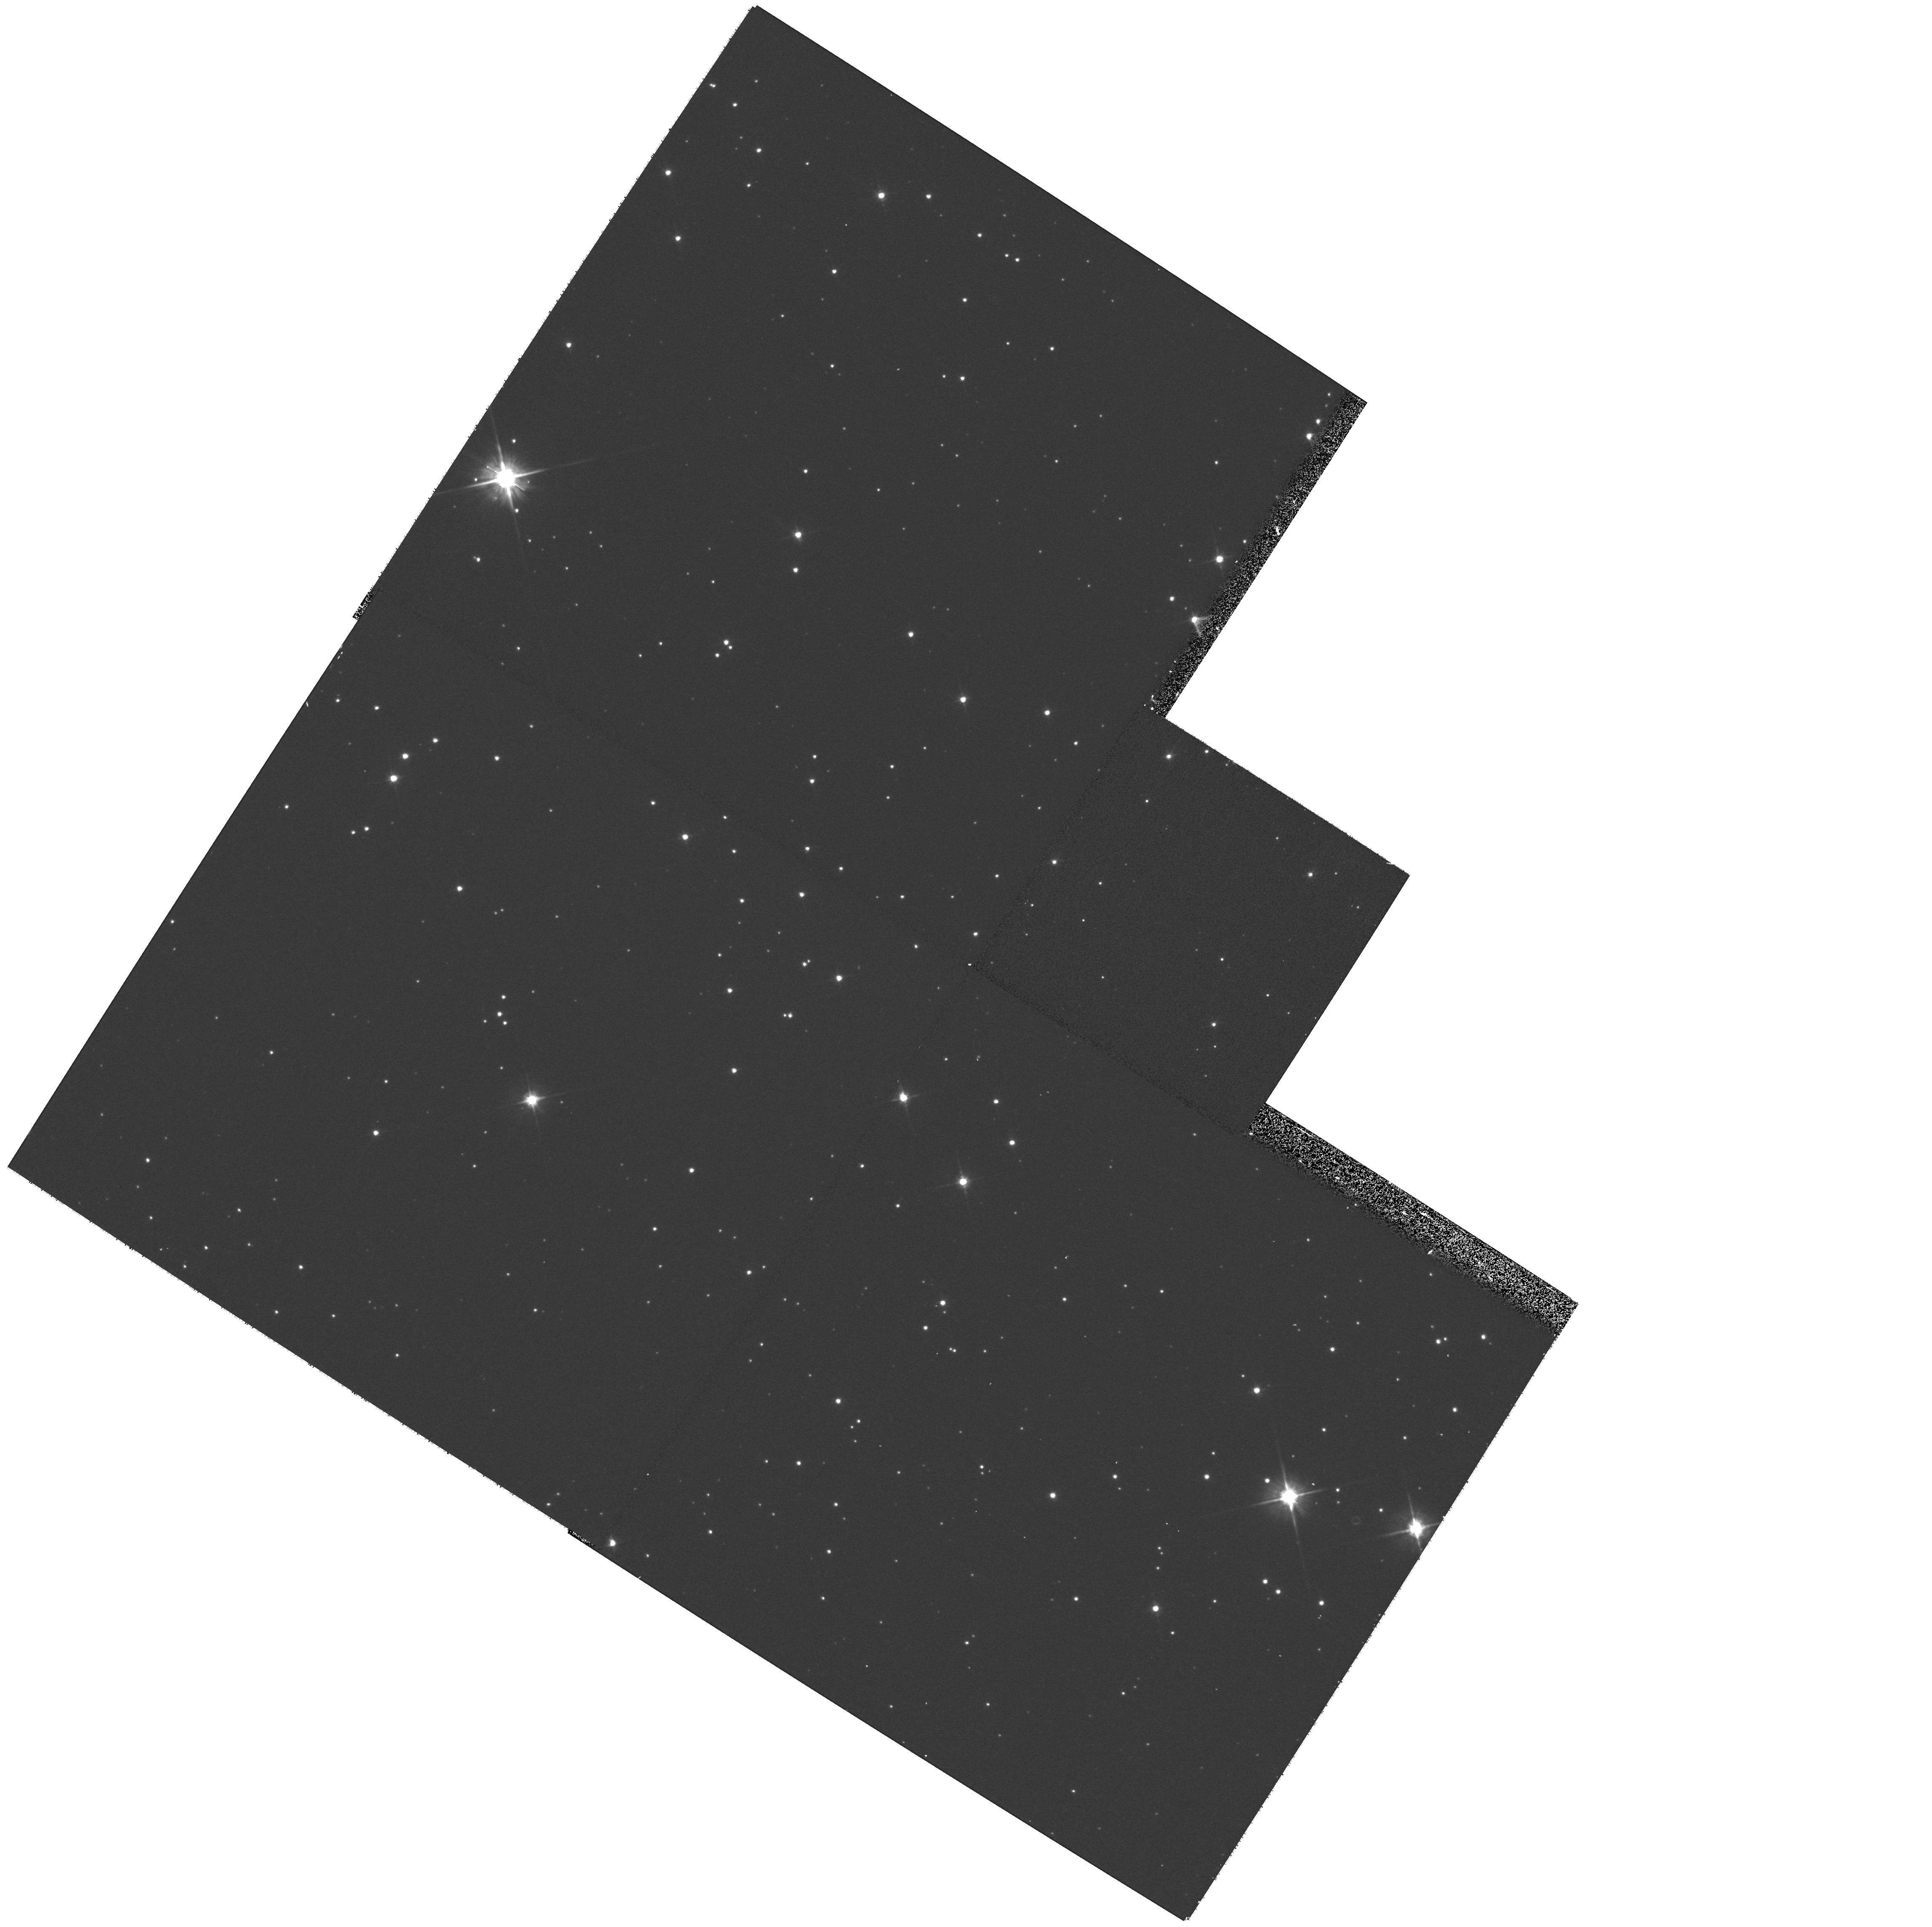
Target: IRAS18432-0149
Instrument: WFPC2/PC
Filter: F606W
Exposure: 9 min
Observation ID: hst_9101_02_wfpc2_pc_f606w_u6fq02

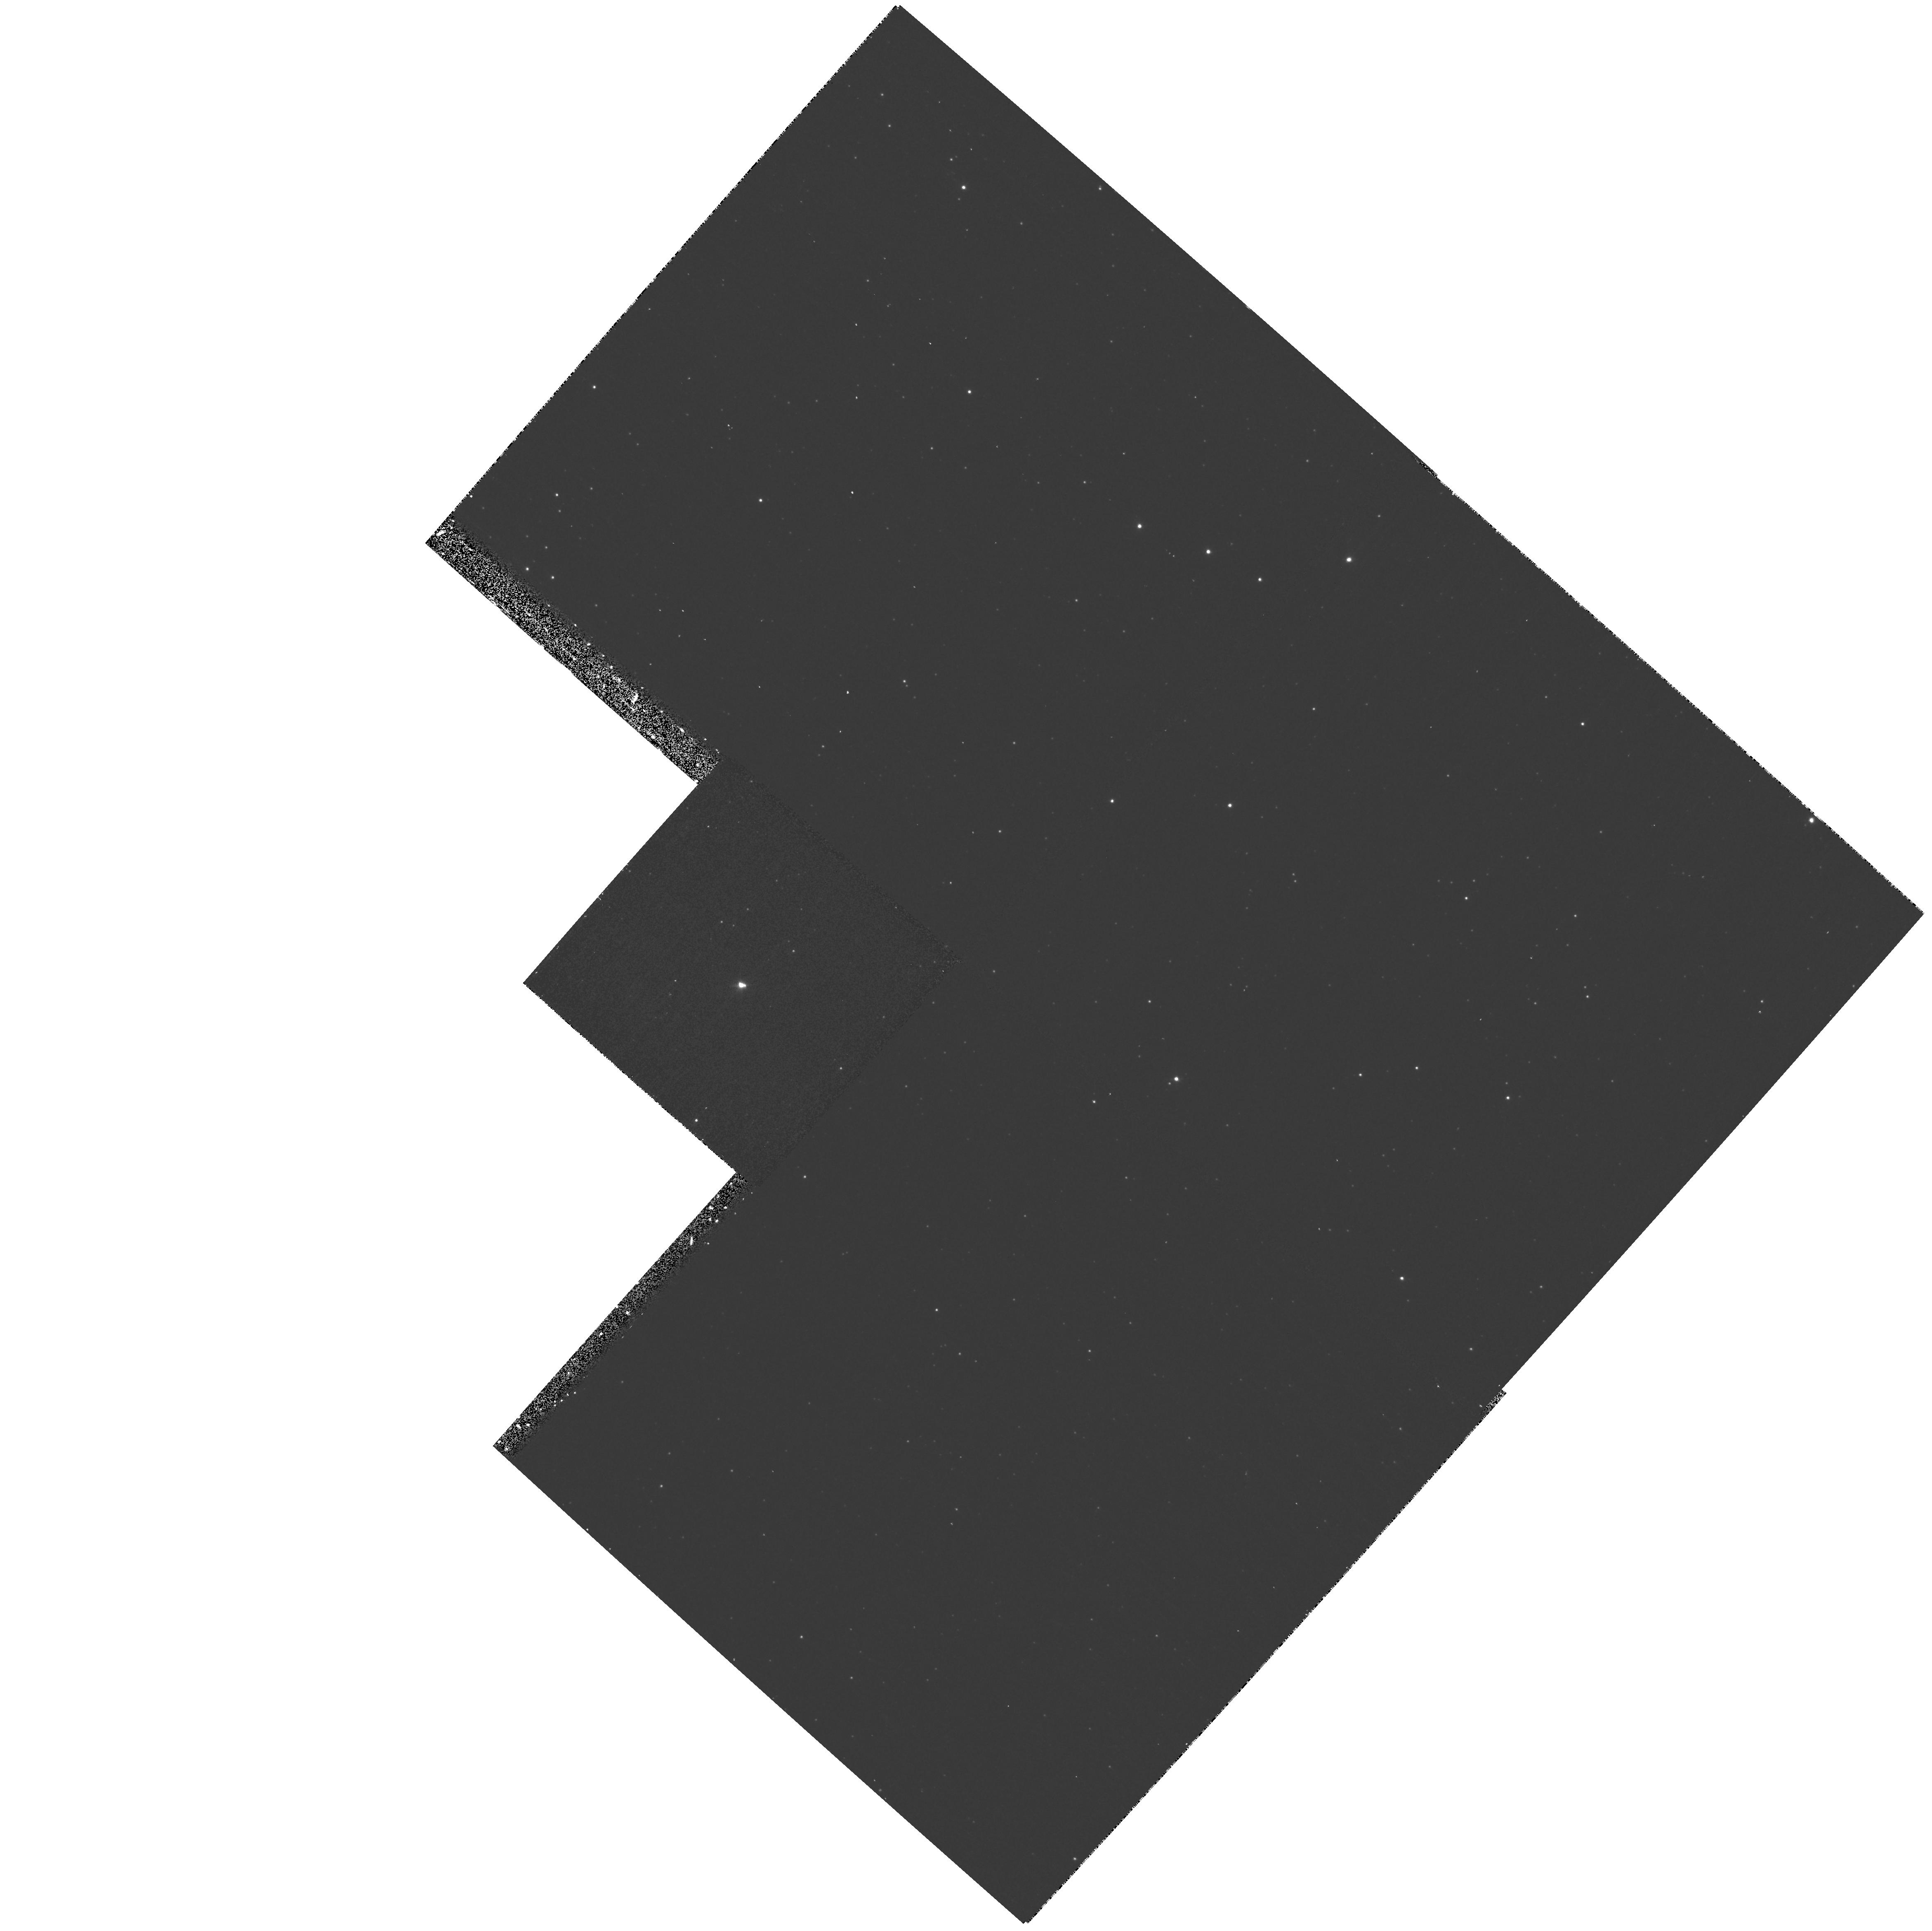
Target: IRAS16559-2957
Instrument: WFPC2/PC
Filter: F656N
Exposure: 9 min
Observation ID: hst_9101_06_wfpc2_pc_f656n_u6fq06

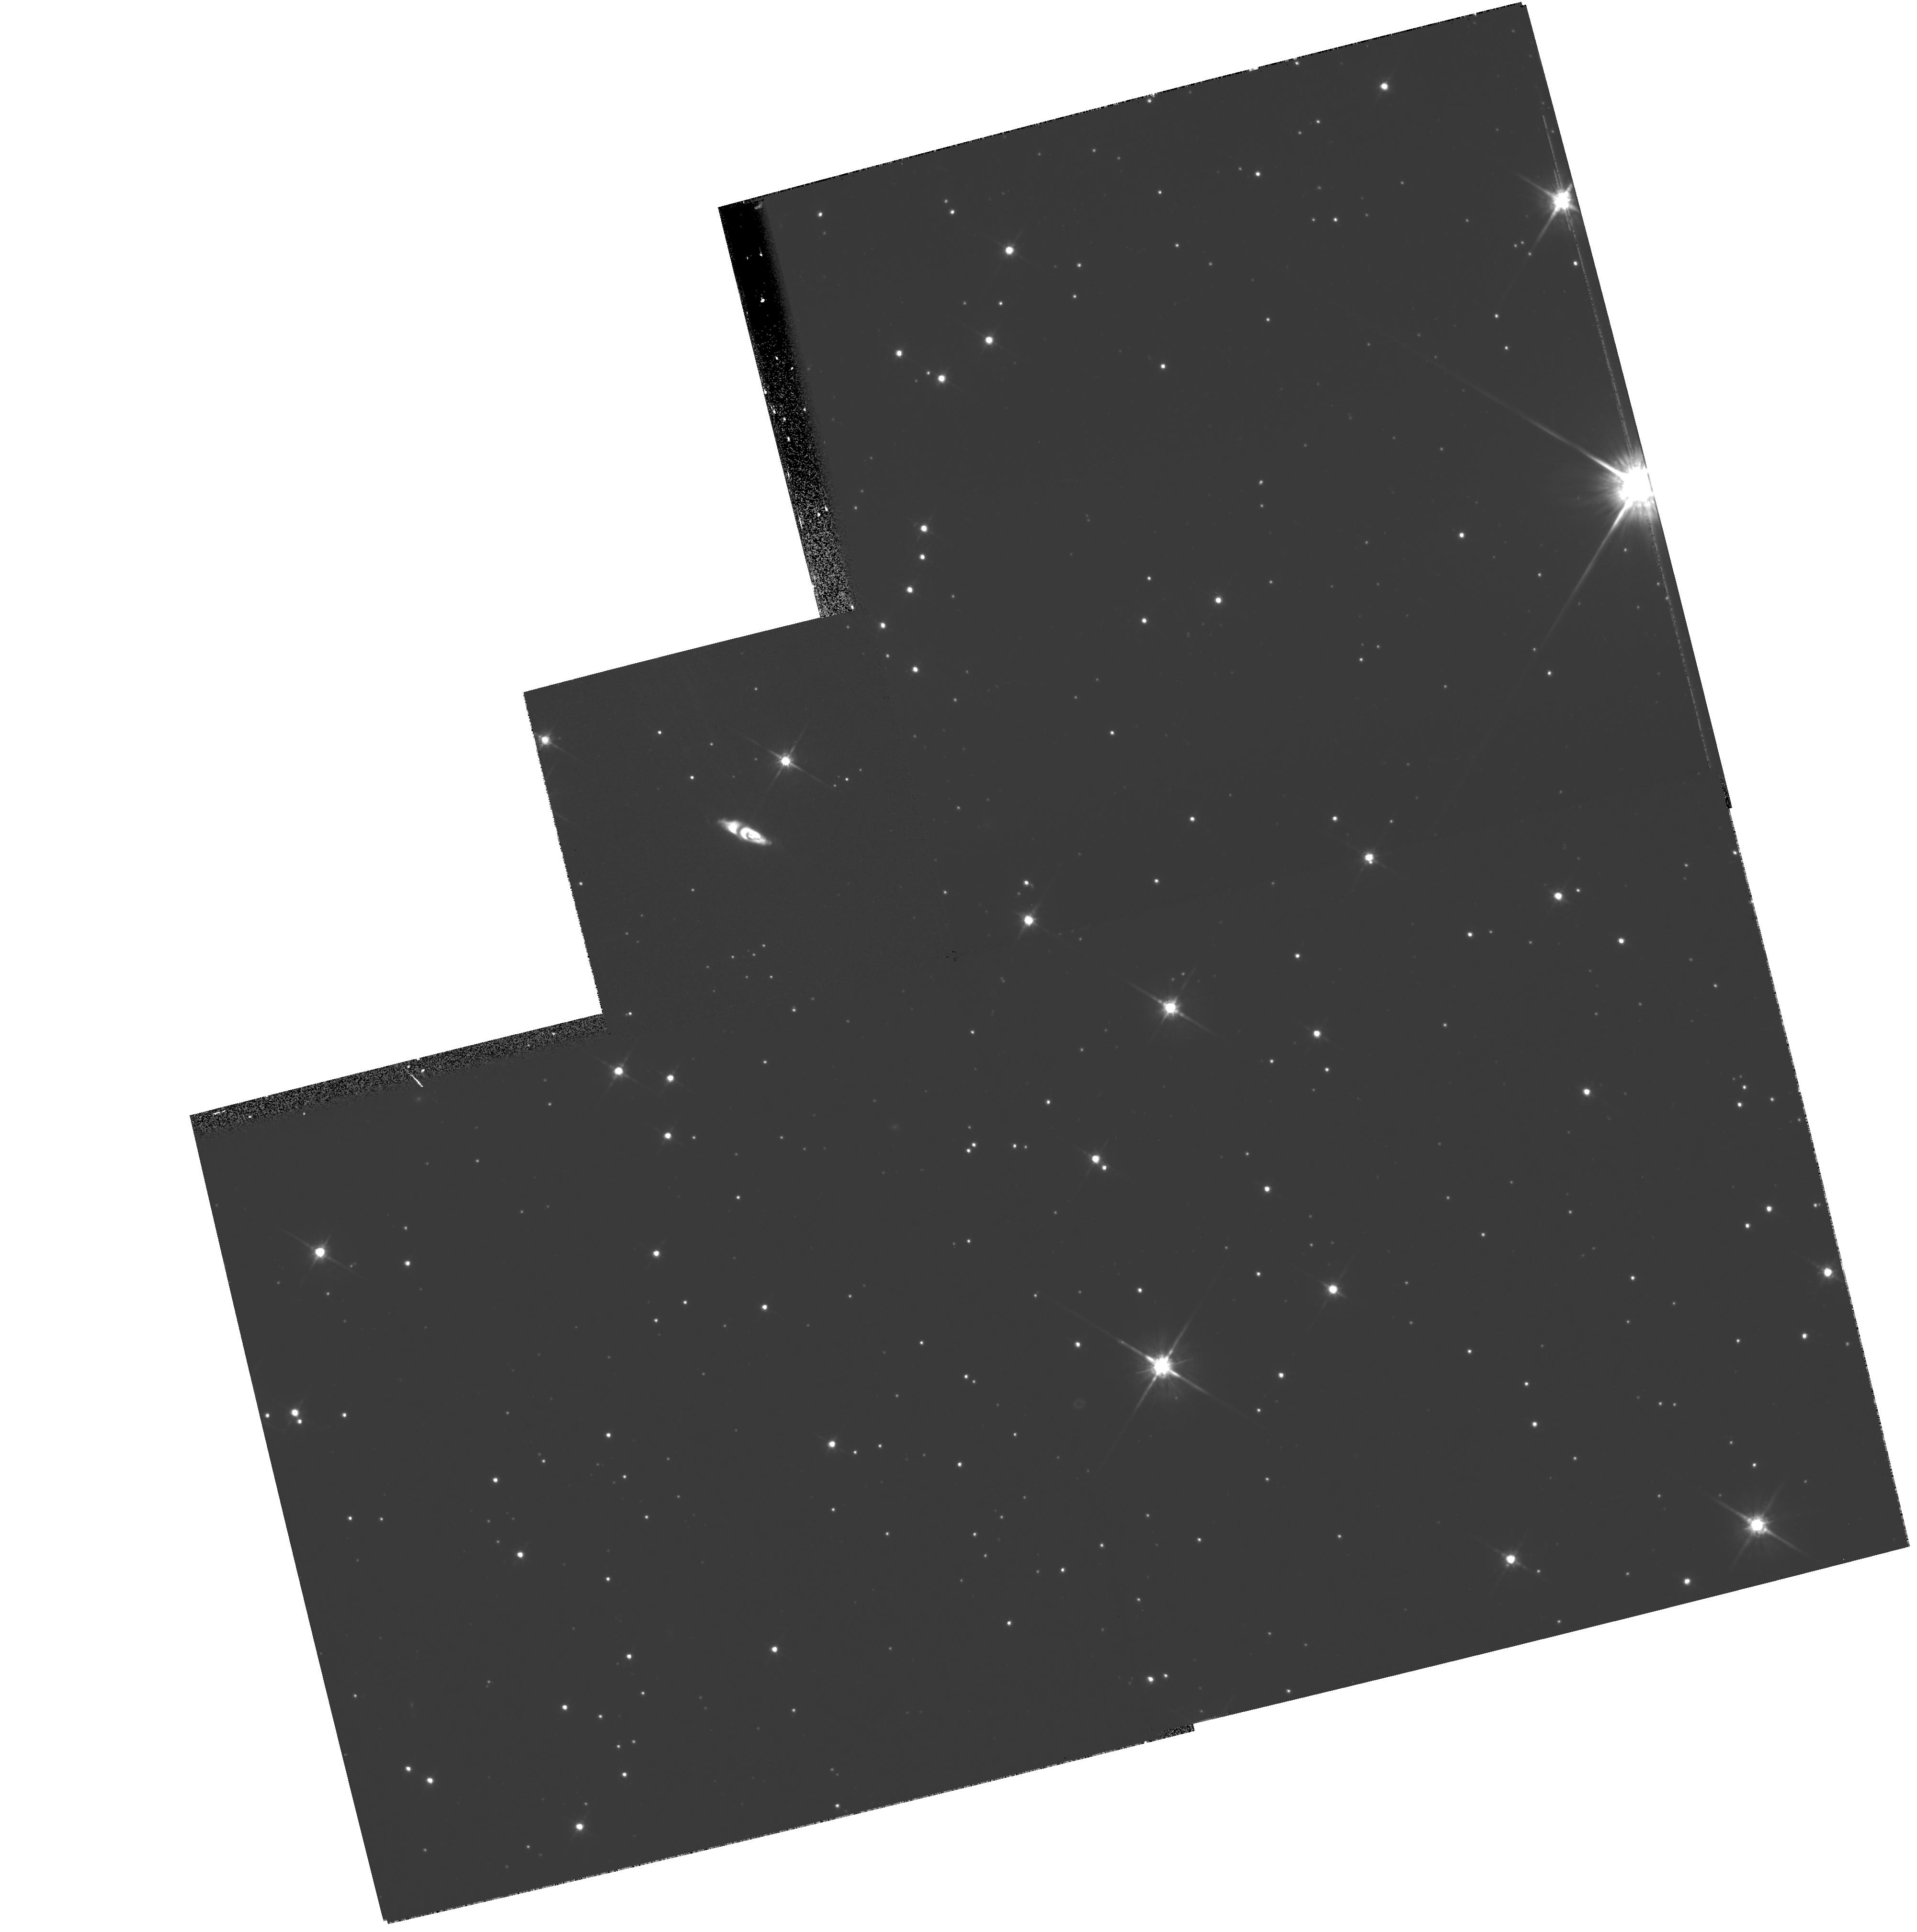
Target: IRAS22036+5306
Instrument: WFPC2/PC
Filter: F814W
Exposure: 9 min
Observation ID: hst_9101_17_wfpc2_pc_f814w_u6fq17

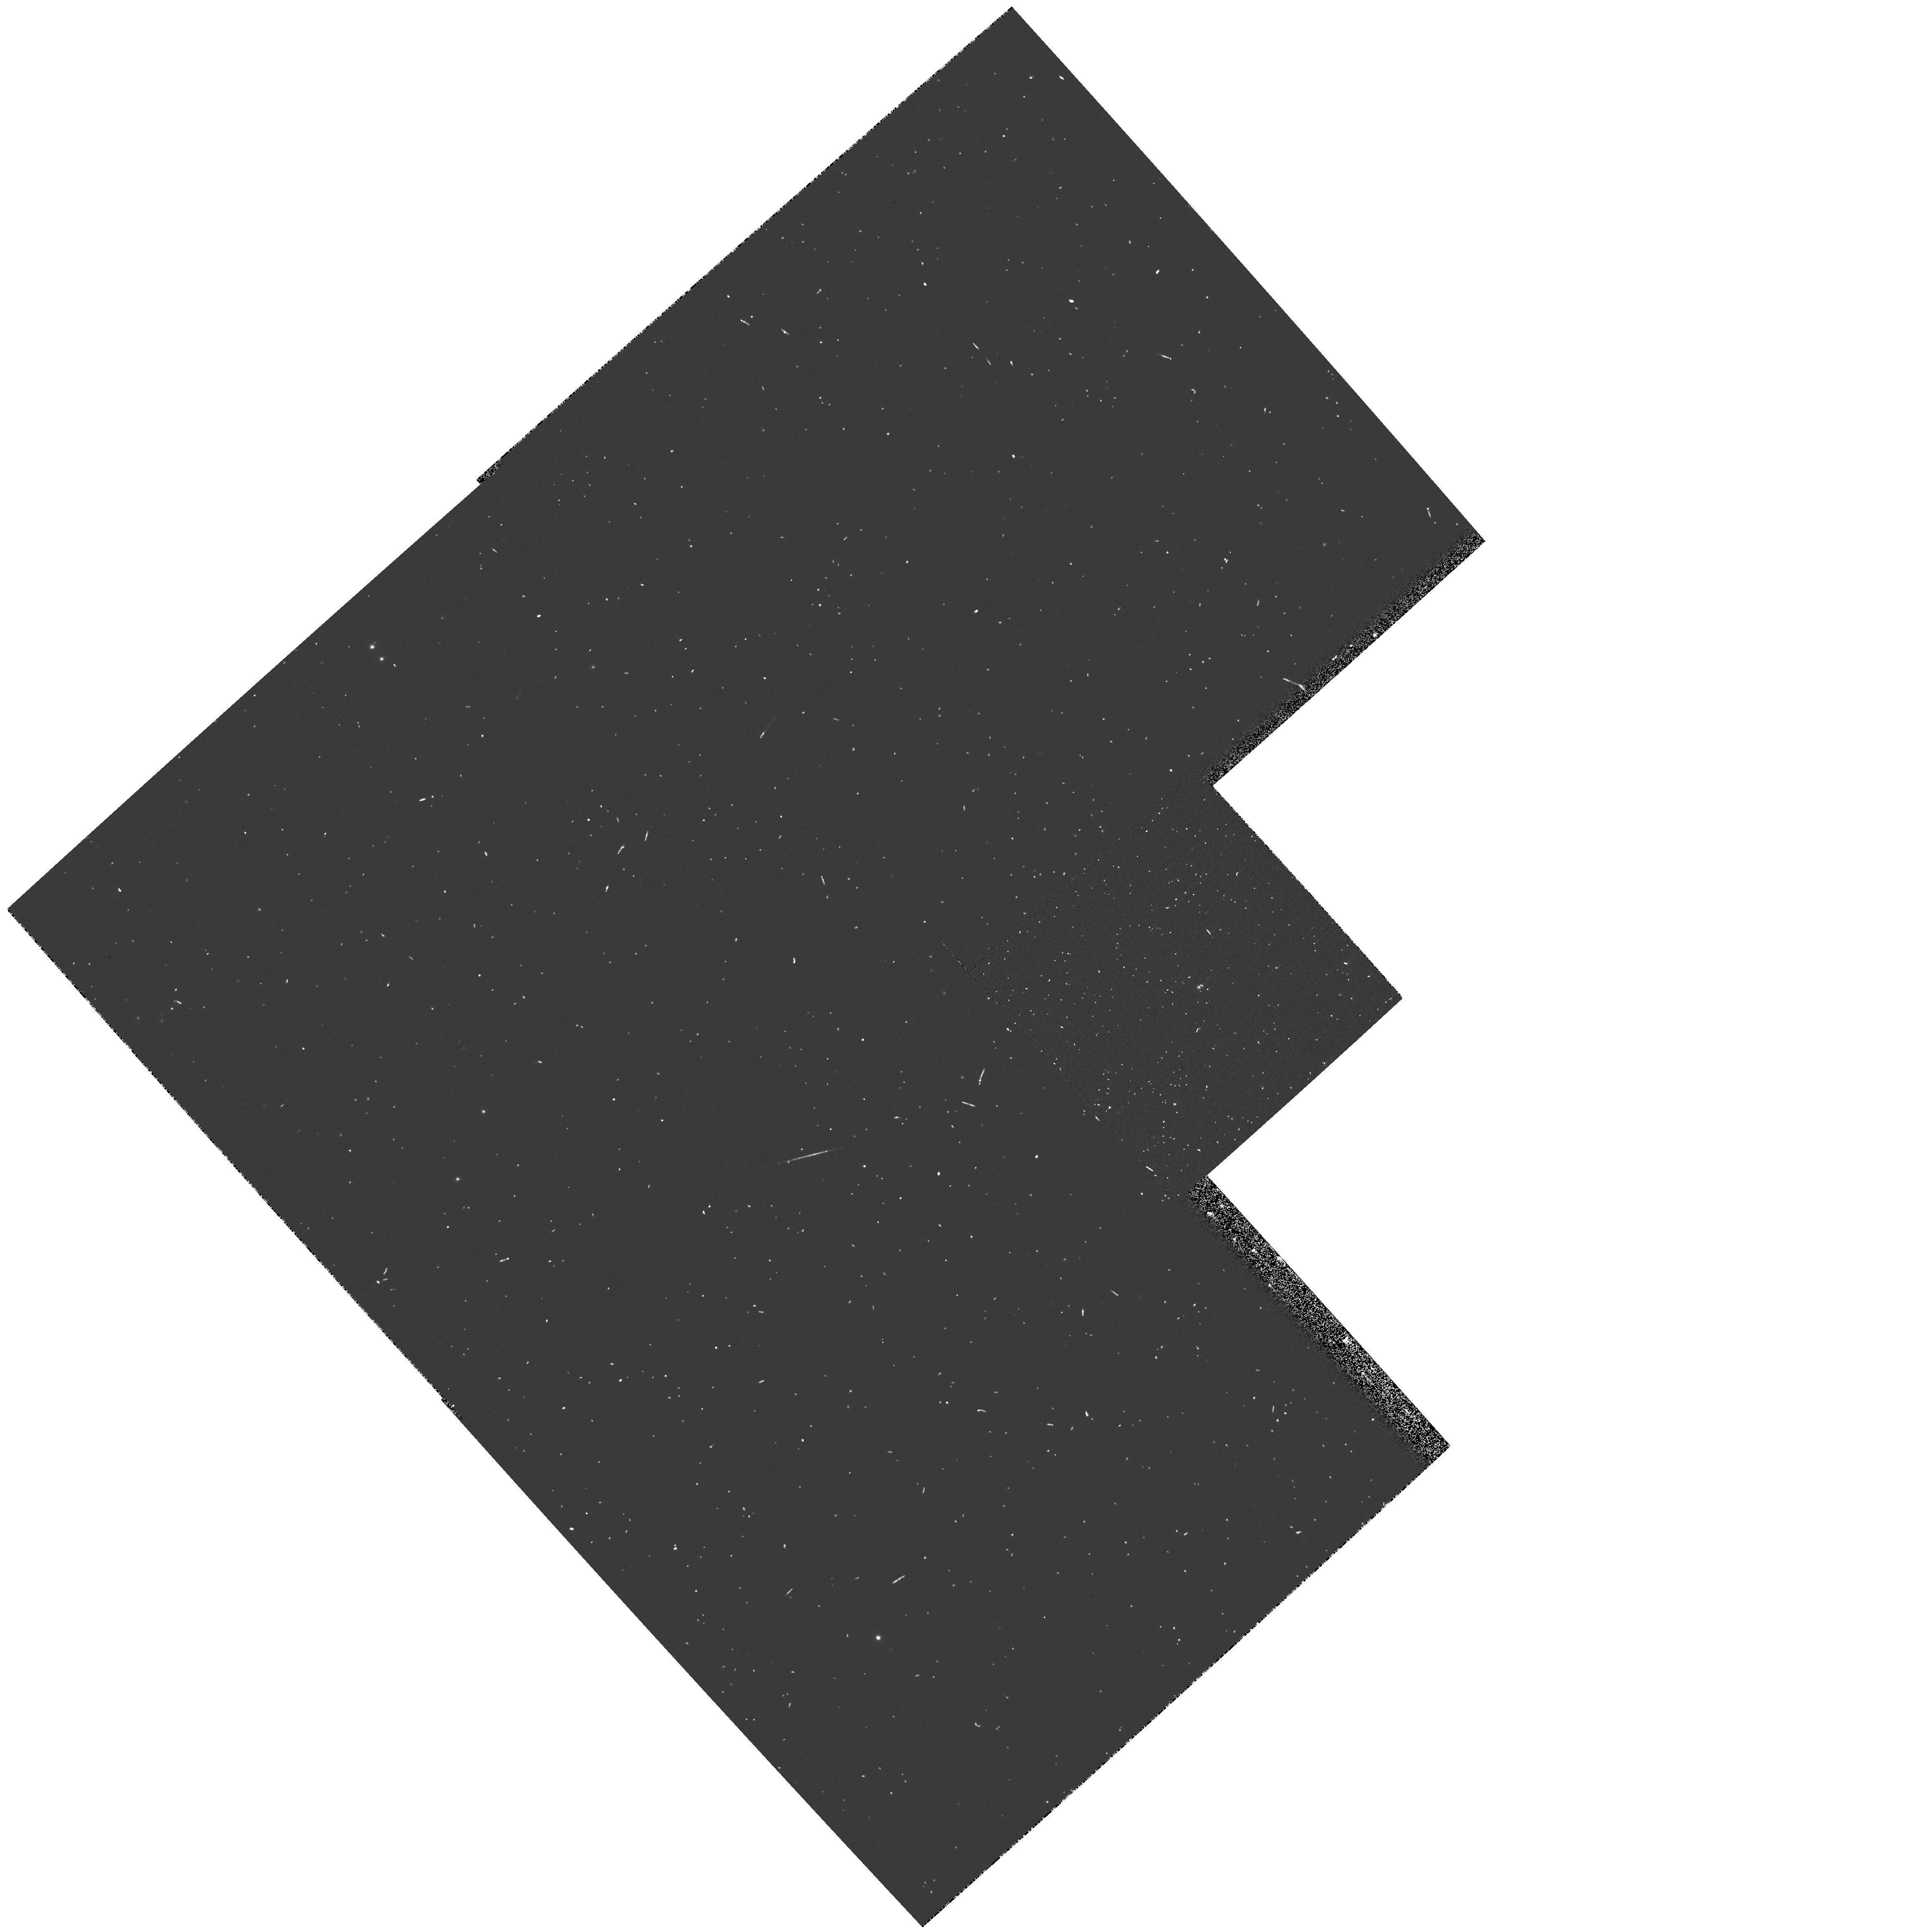
Target: IRAS17385-3332
Instrument: WFPC2/PC
Filter: F656N
Exposure: 3 min
Observation ID: hst_9101_14_wfpc2_pc_f656n_u6fq14

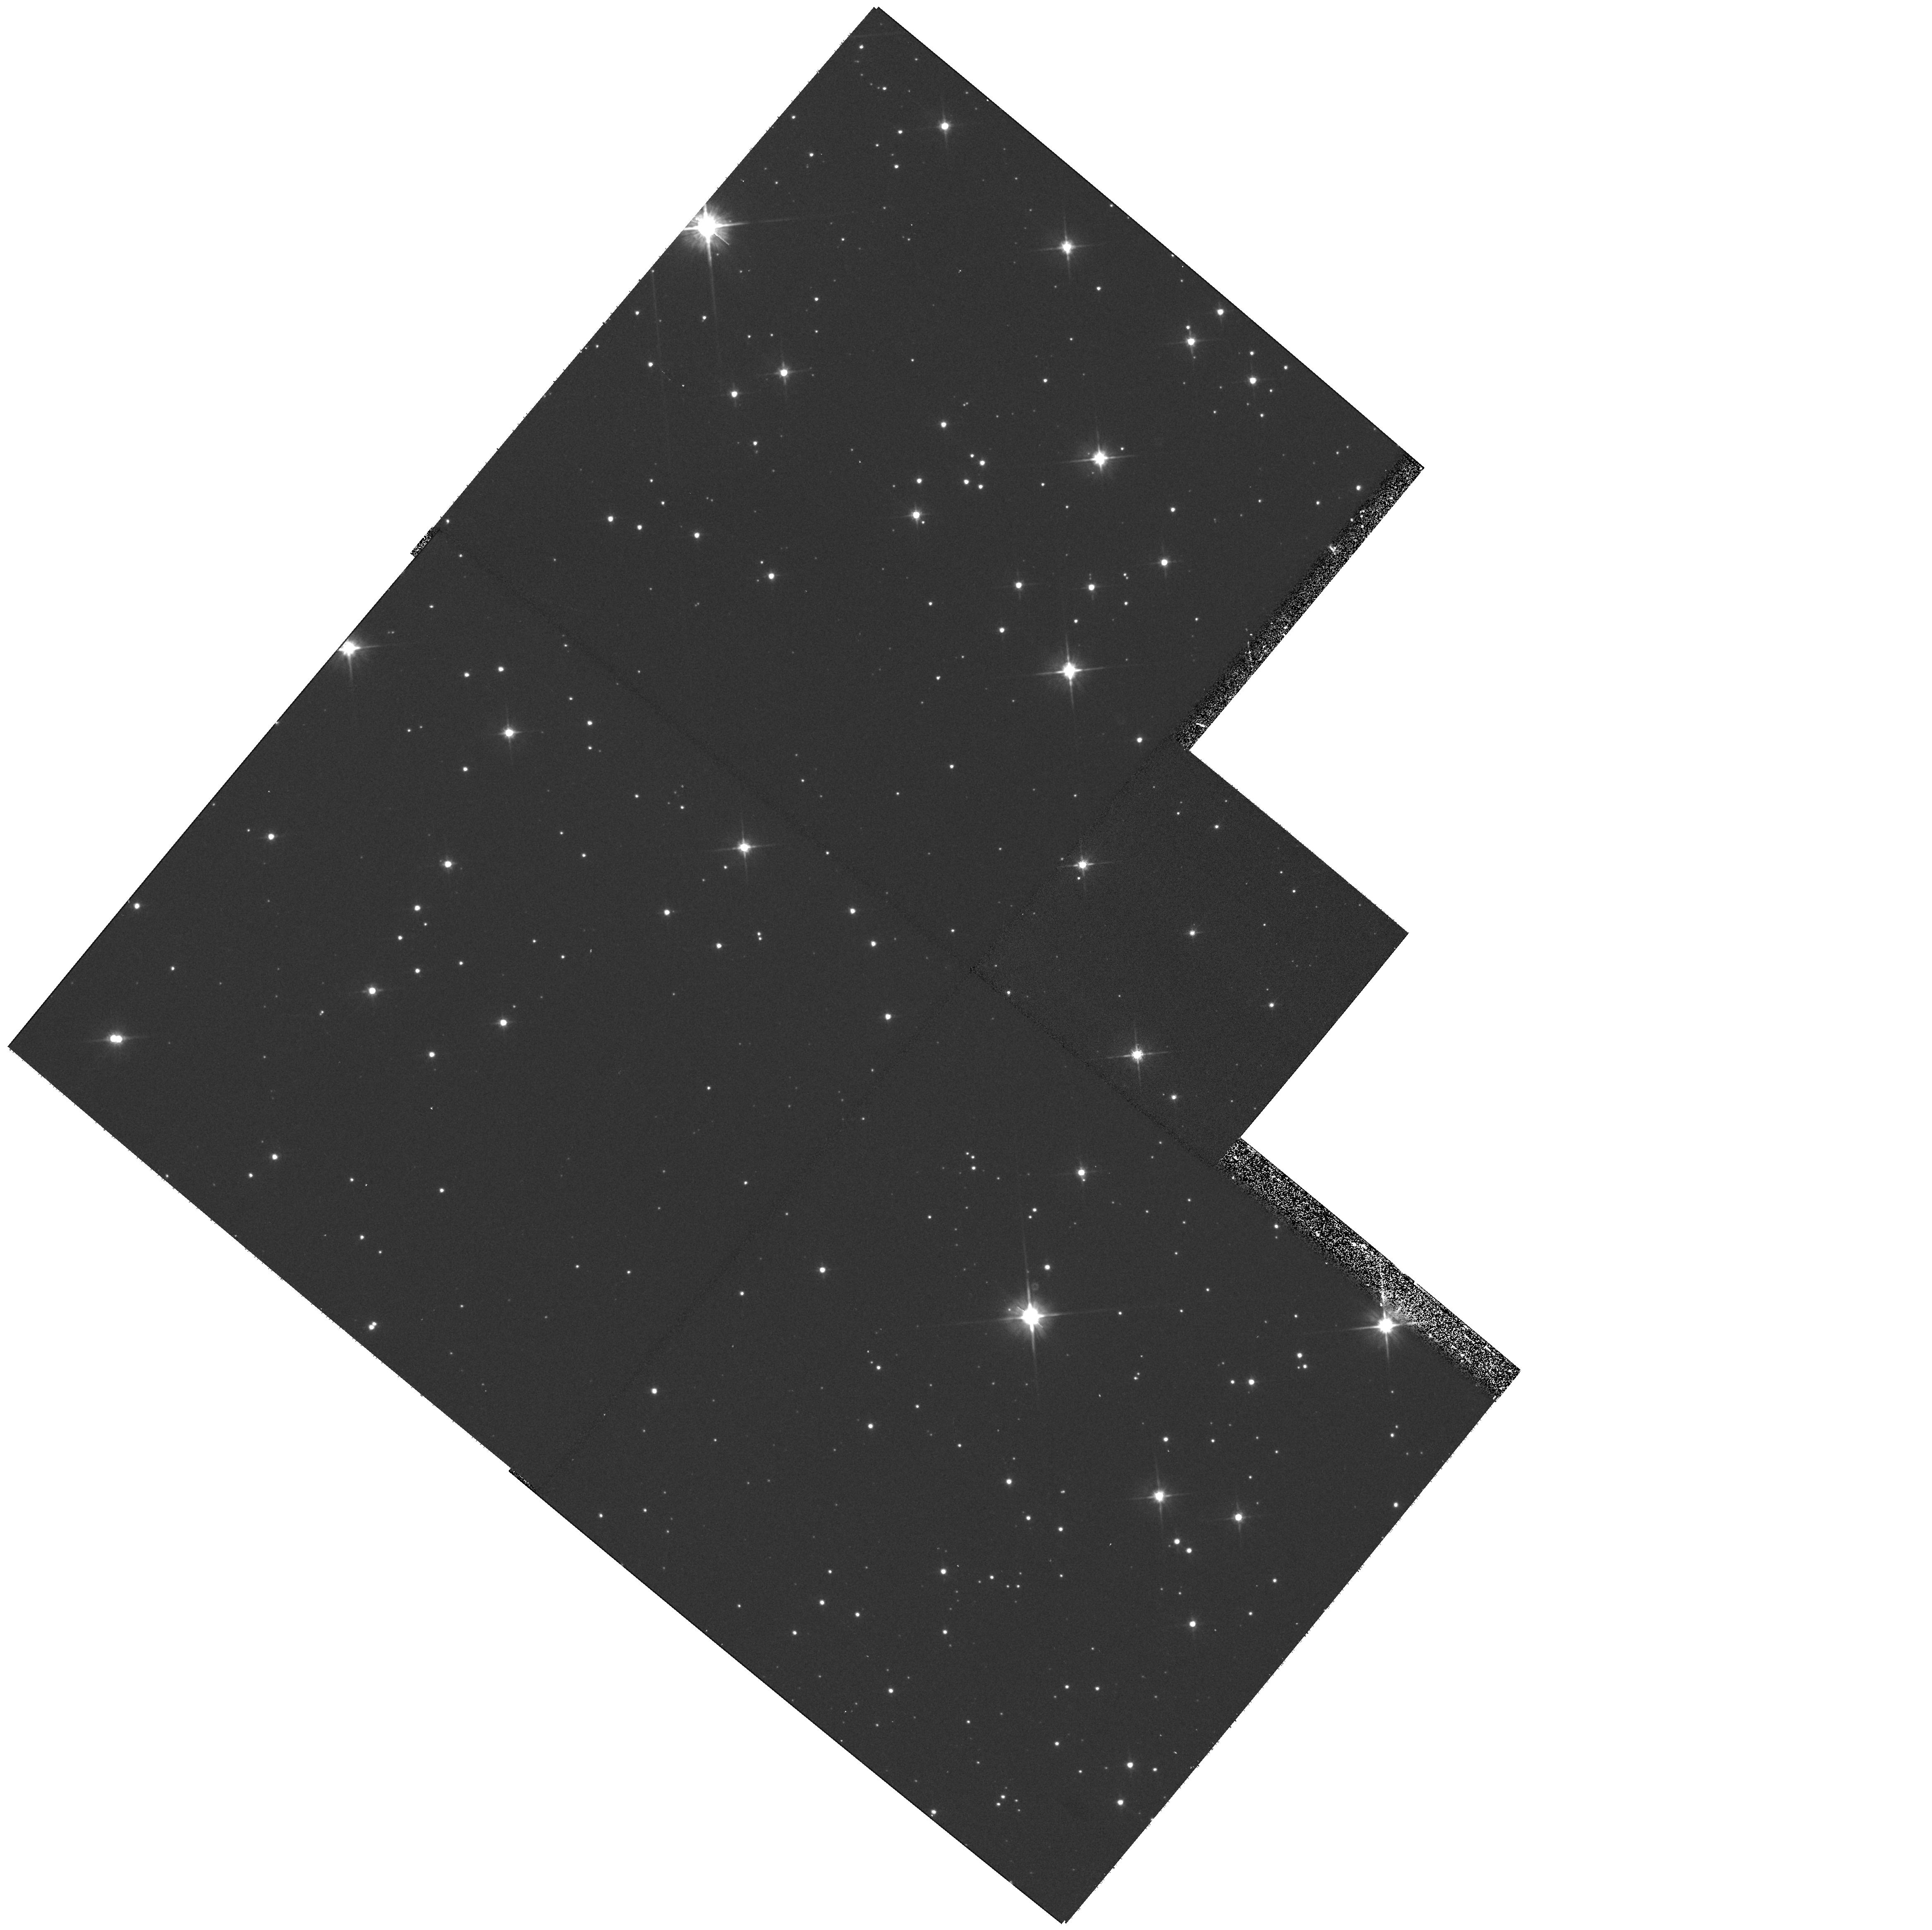
Target: IRAS18266-1239
Instrument: WFPC2/PC
Filter: F606W
Exposure: 9 min
Observation ID: hst_9101_03_wfpc2_pc_f606w_u6fq03

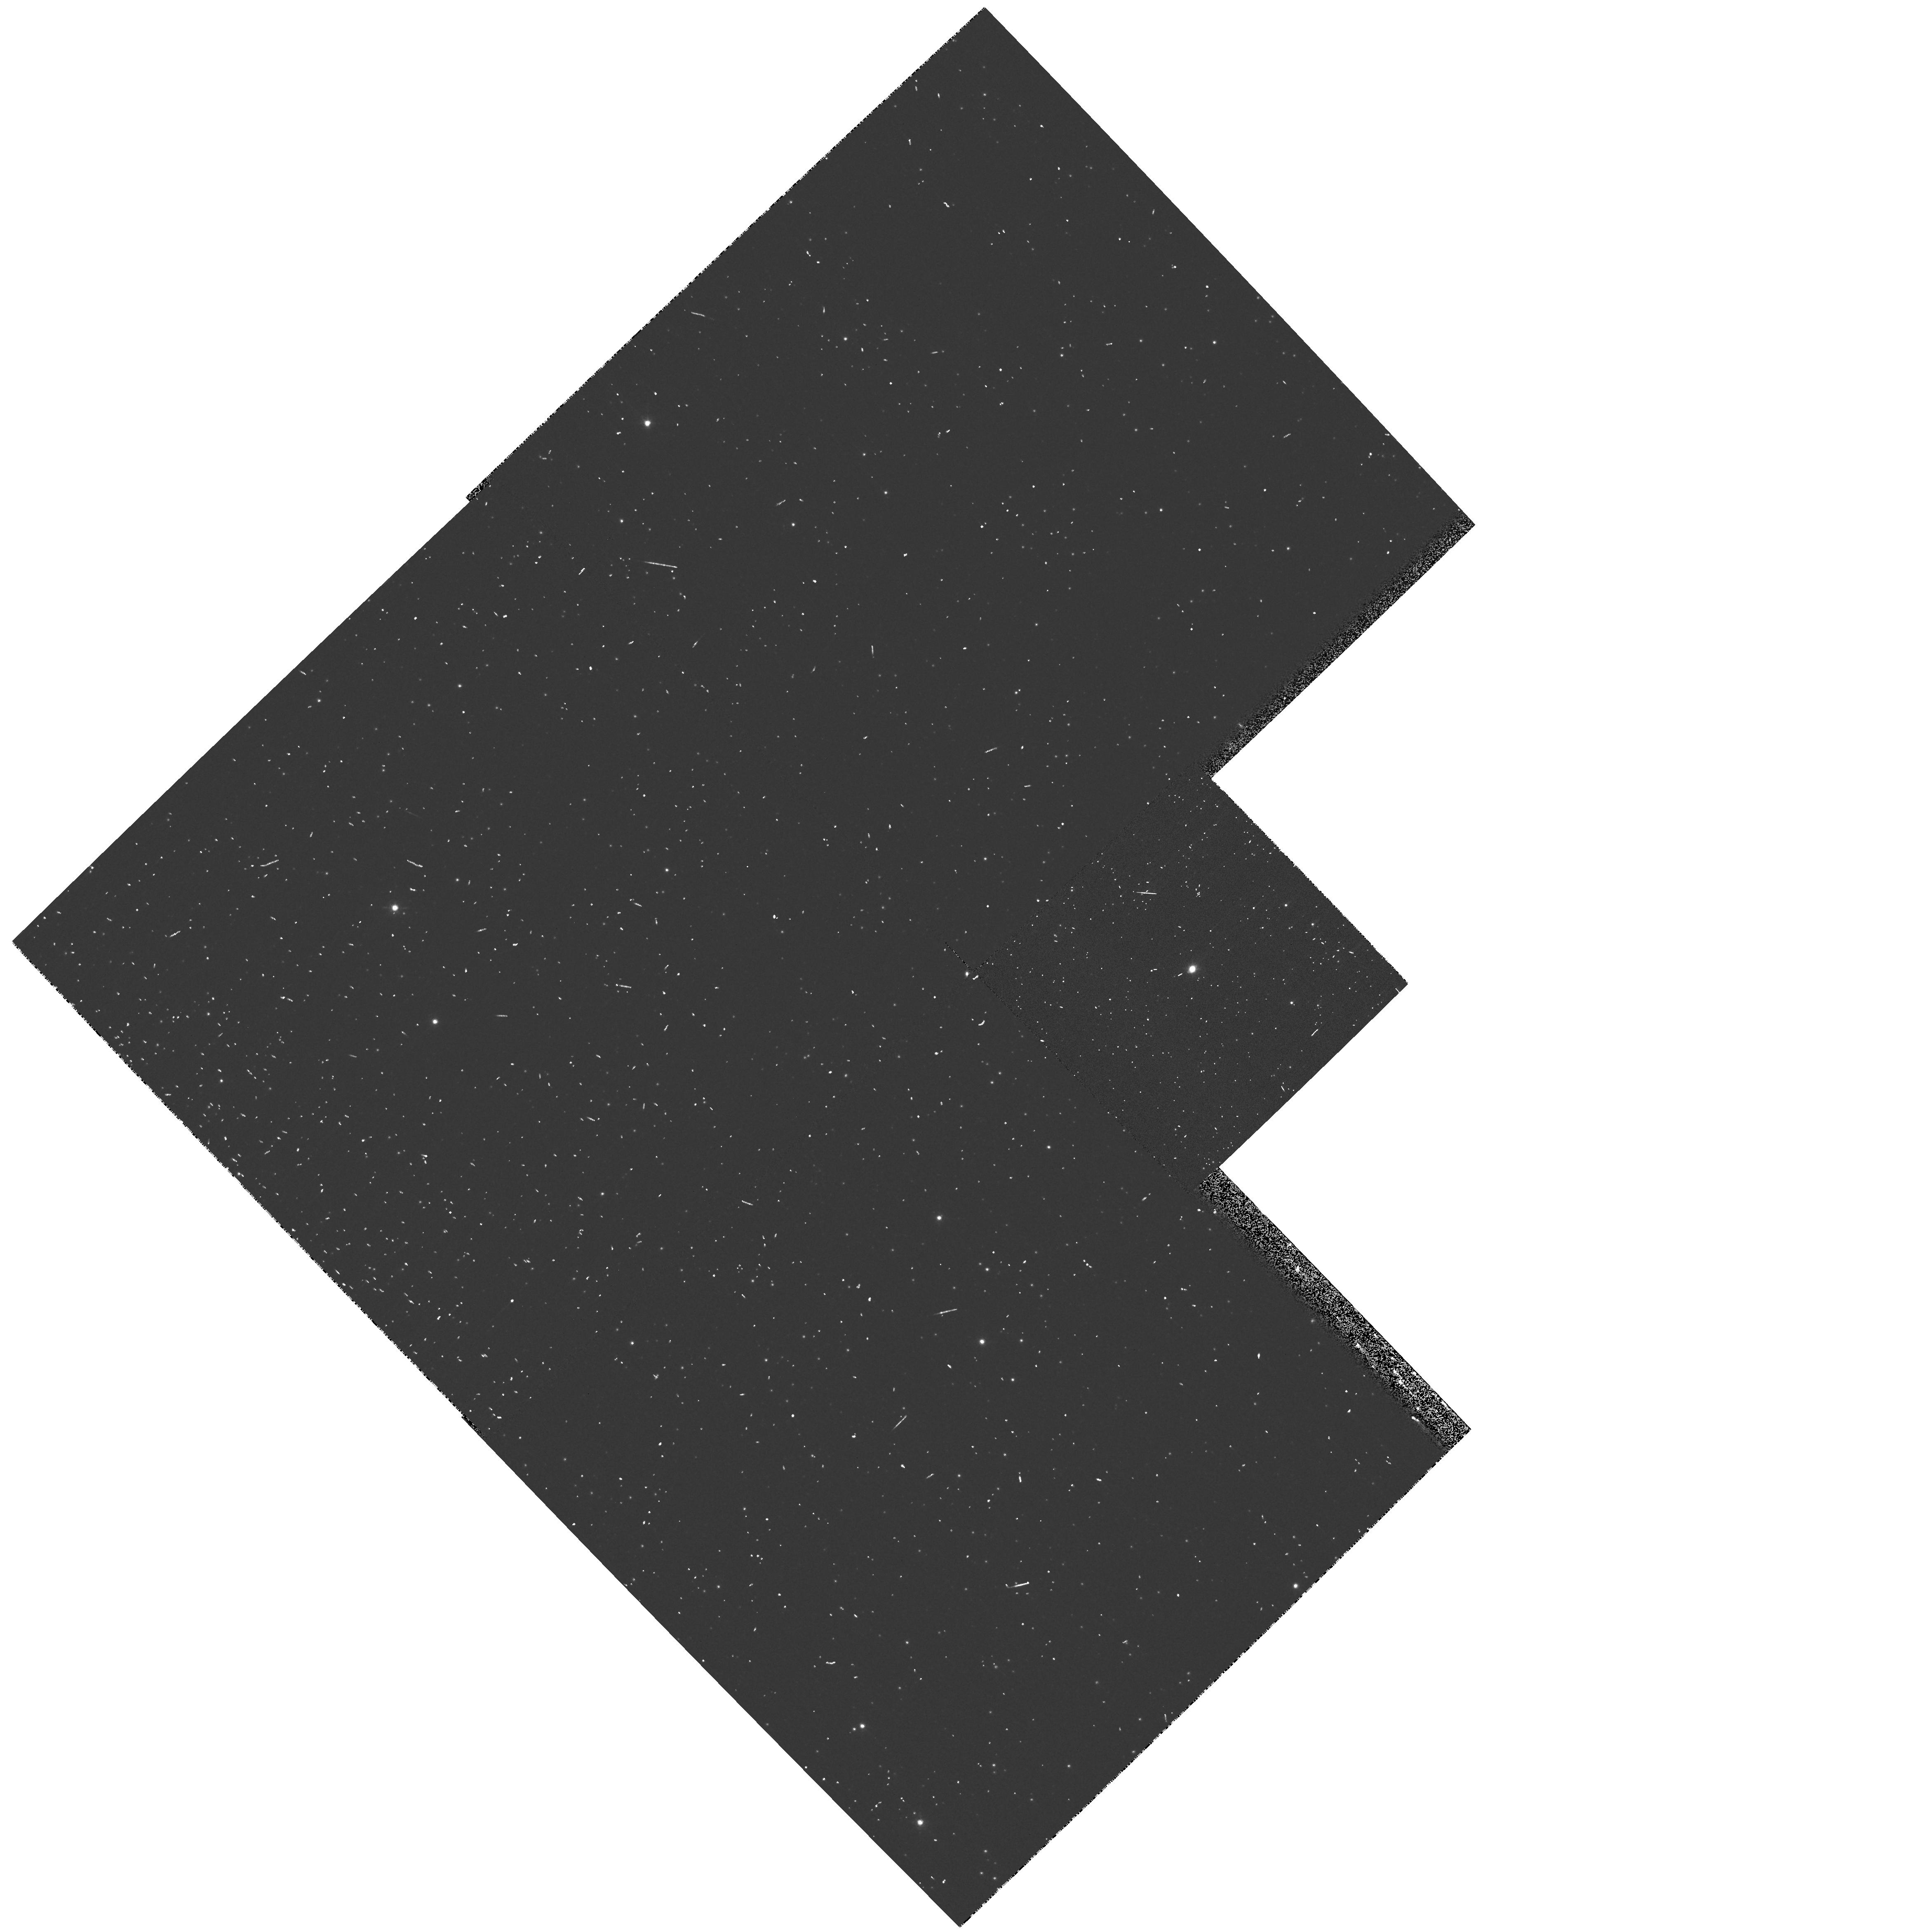
Target: IRAS17253-2831
Instrument: WFPC2/PC
Filter: F656N
Exposure: 4 min
Observation ID: hst_9101_13_wfpc2_pc_f656n_u6fq13

Toward Understanding the Bipolar Geometries of Preplanetary Nebulae with High-Velocity Polar Flows (PI: Sahai, Raghvendra)

Most planetary nebulae (PNs) show bipolar morphology, in striking contrast to the largely round shapes of the circumstellar envelopes of the AGB stars from which they evolve. Several lines of evidence, including high spatial- resolution imaging with HST, suggest that high-velocity collimated outflows occuring during the transition from AGB to the PN phase -- the preplanetary nebula (PPN) phase -- are significant agents for imposing bipolarity on the circumstellar environment. Unfortunately, kinematic data at a comparable spatial resolution has been lacking, limiting our understanding of the physical mechanisms responsible for the bipolarity. We have therefore begun a multiwavelength program, including interferometric spectral-line imaging in the radio and HST imaging, to study PPNs in detail. We find, for two bipolar PPN, that the spatio-kinematic distribution of the OH masers relative to the HST optical structure is consistent with the hypothesis that the optical lobes result from a fast outflow interacting with the slow, dense AGB wind, producing an increasing radial velocity from the equator to the poles. We propose imaging of 17 PPNs with WFPC2 for comparison with high-resolution spectral-line images (being obtained with VLA/MERLIN/ATCA), enabling us to test this hypothesis, and to understand the fast outflow and how its hydrodynamical interaction with the AGB wind produces a bipolar nebula.